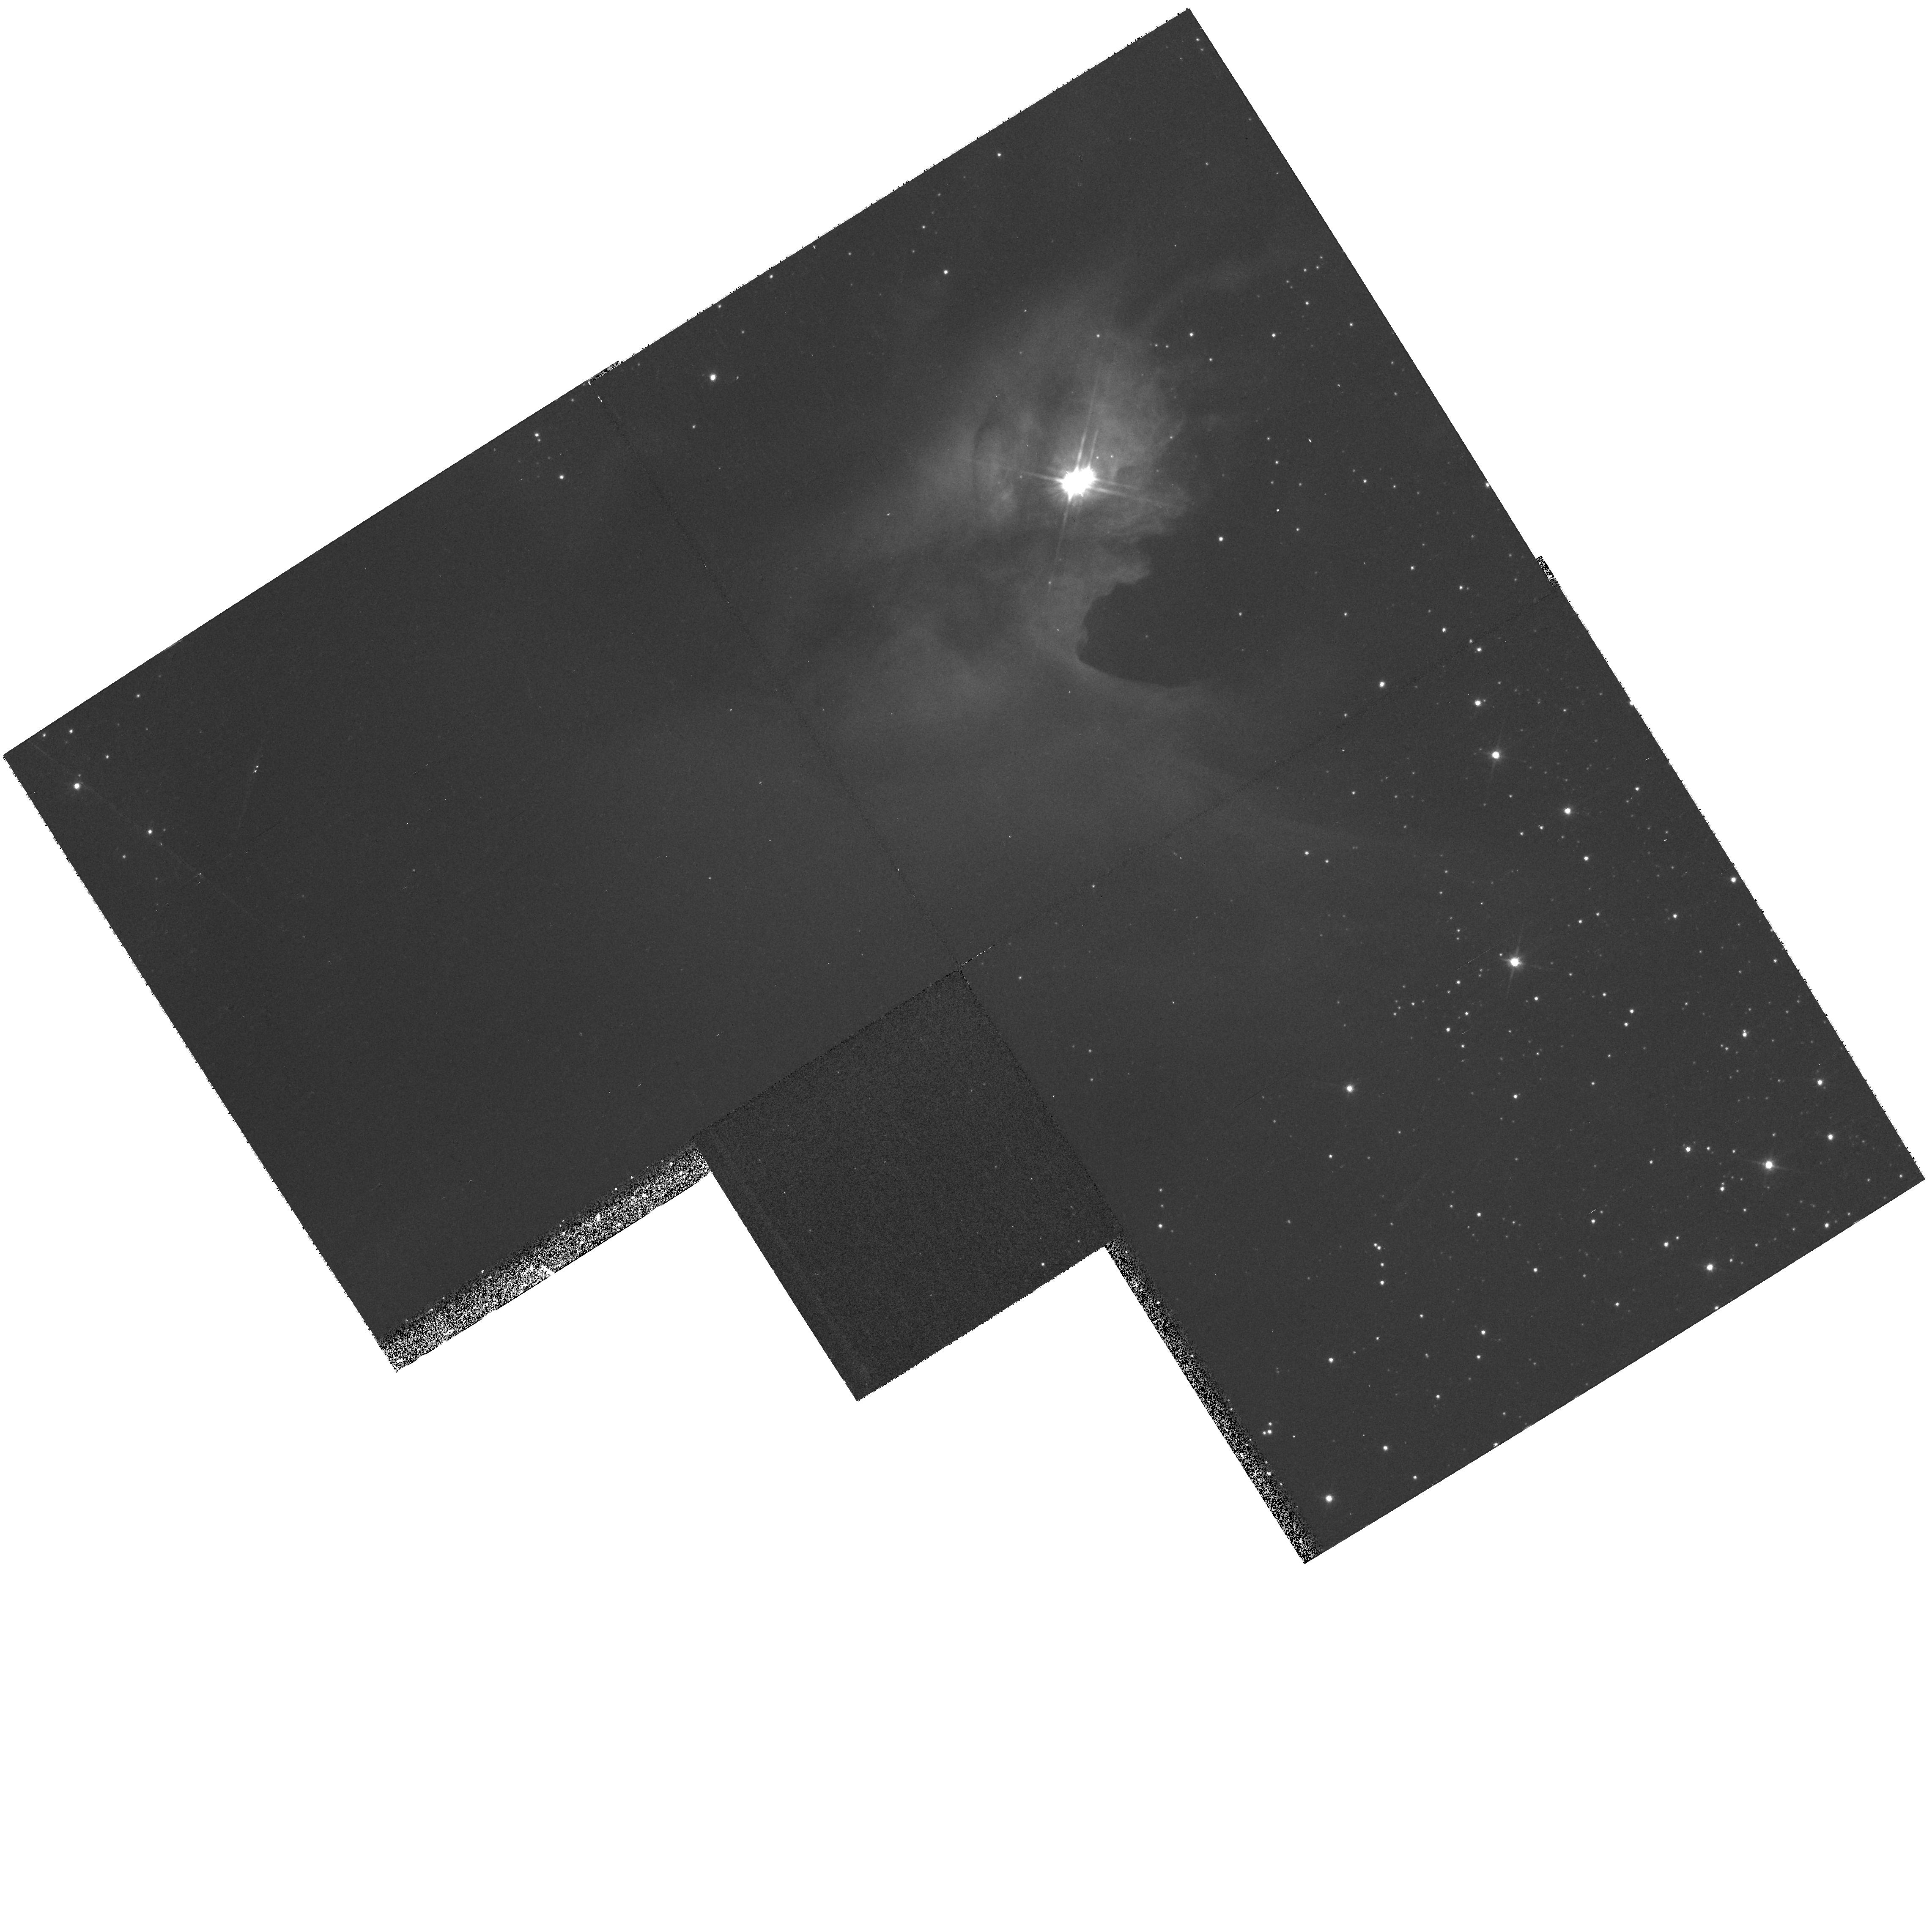
Target: IRAS19180+1116
Instrument: WFPC2/PC
Filter: F814W
Exposure: 17 min
Observation ID: hst_9160_27_wfpc2_pc_f814w_u6fc27

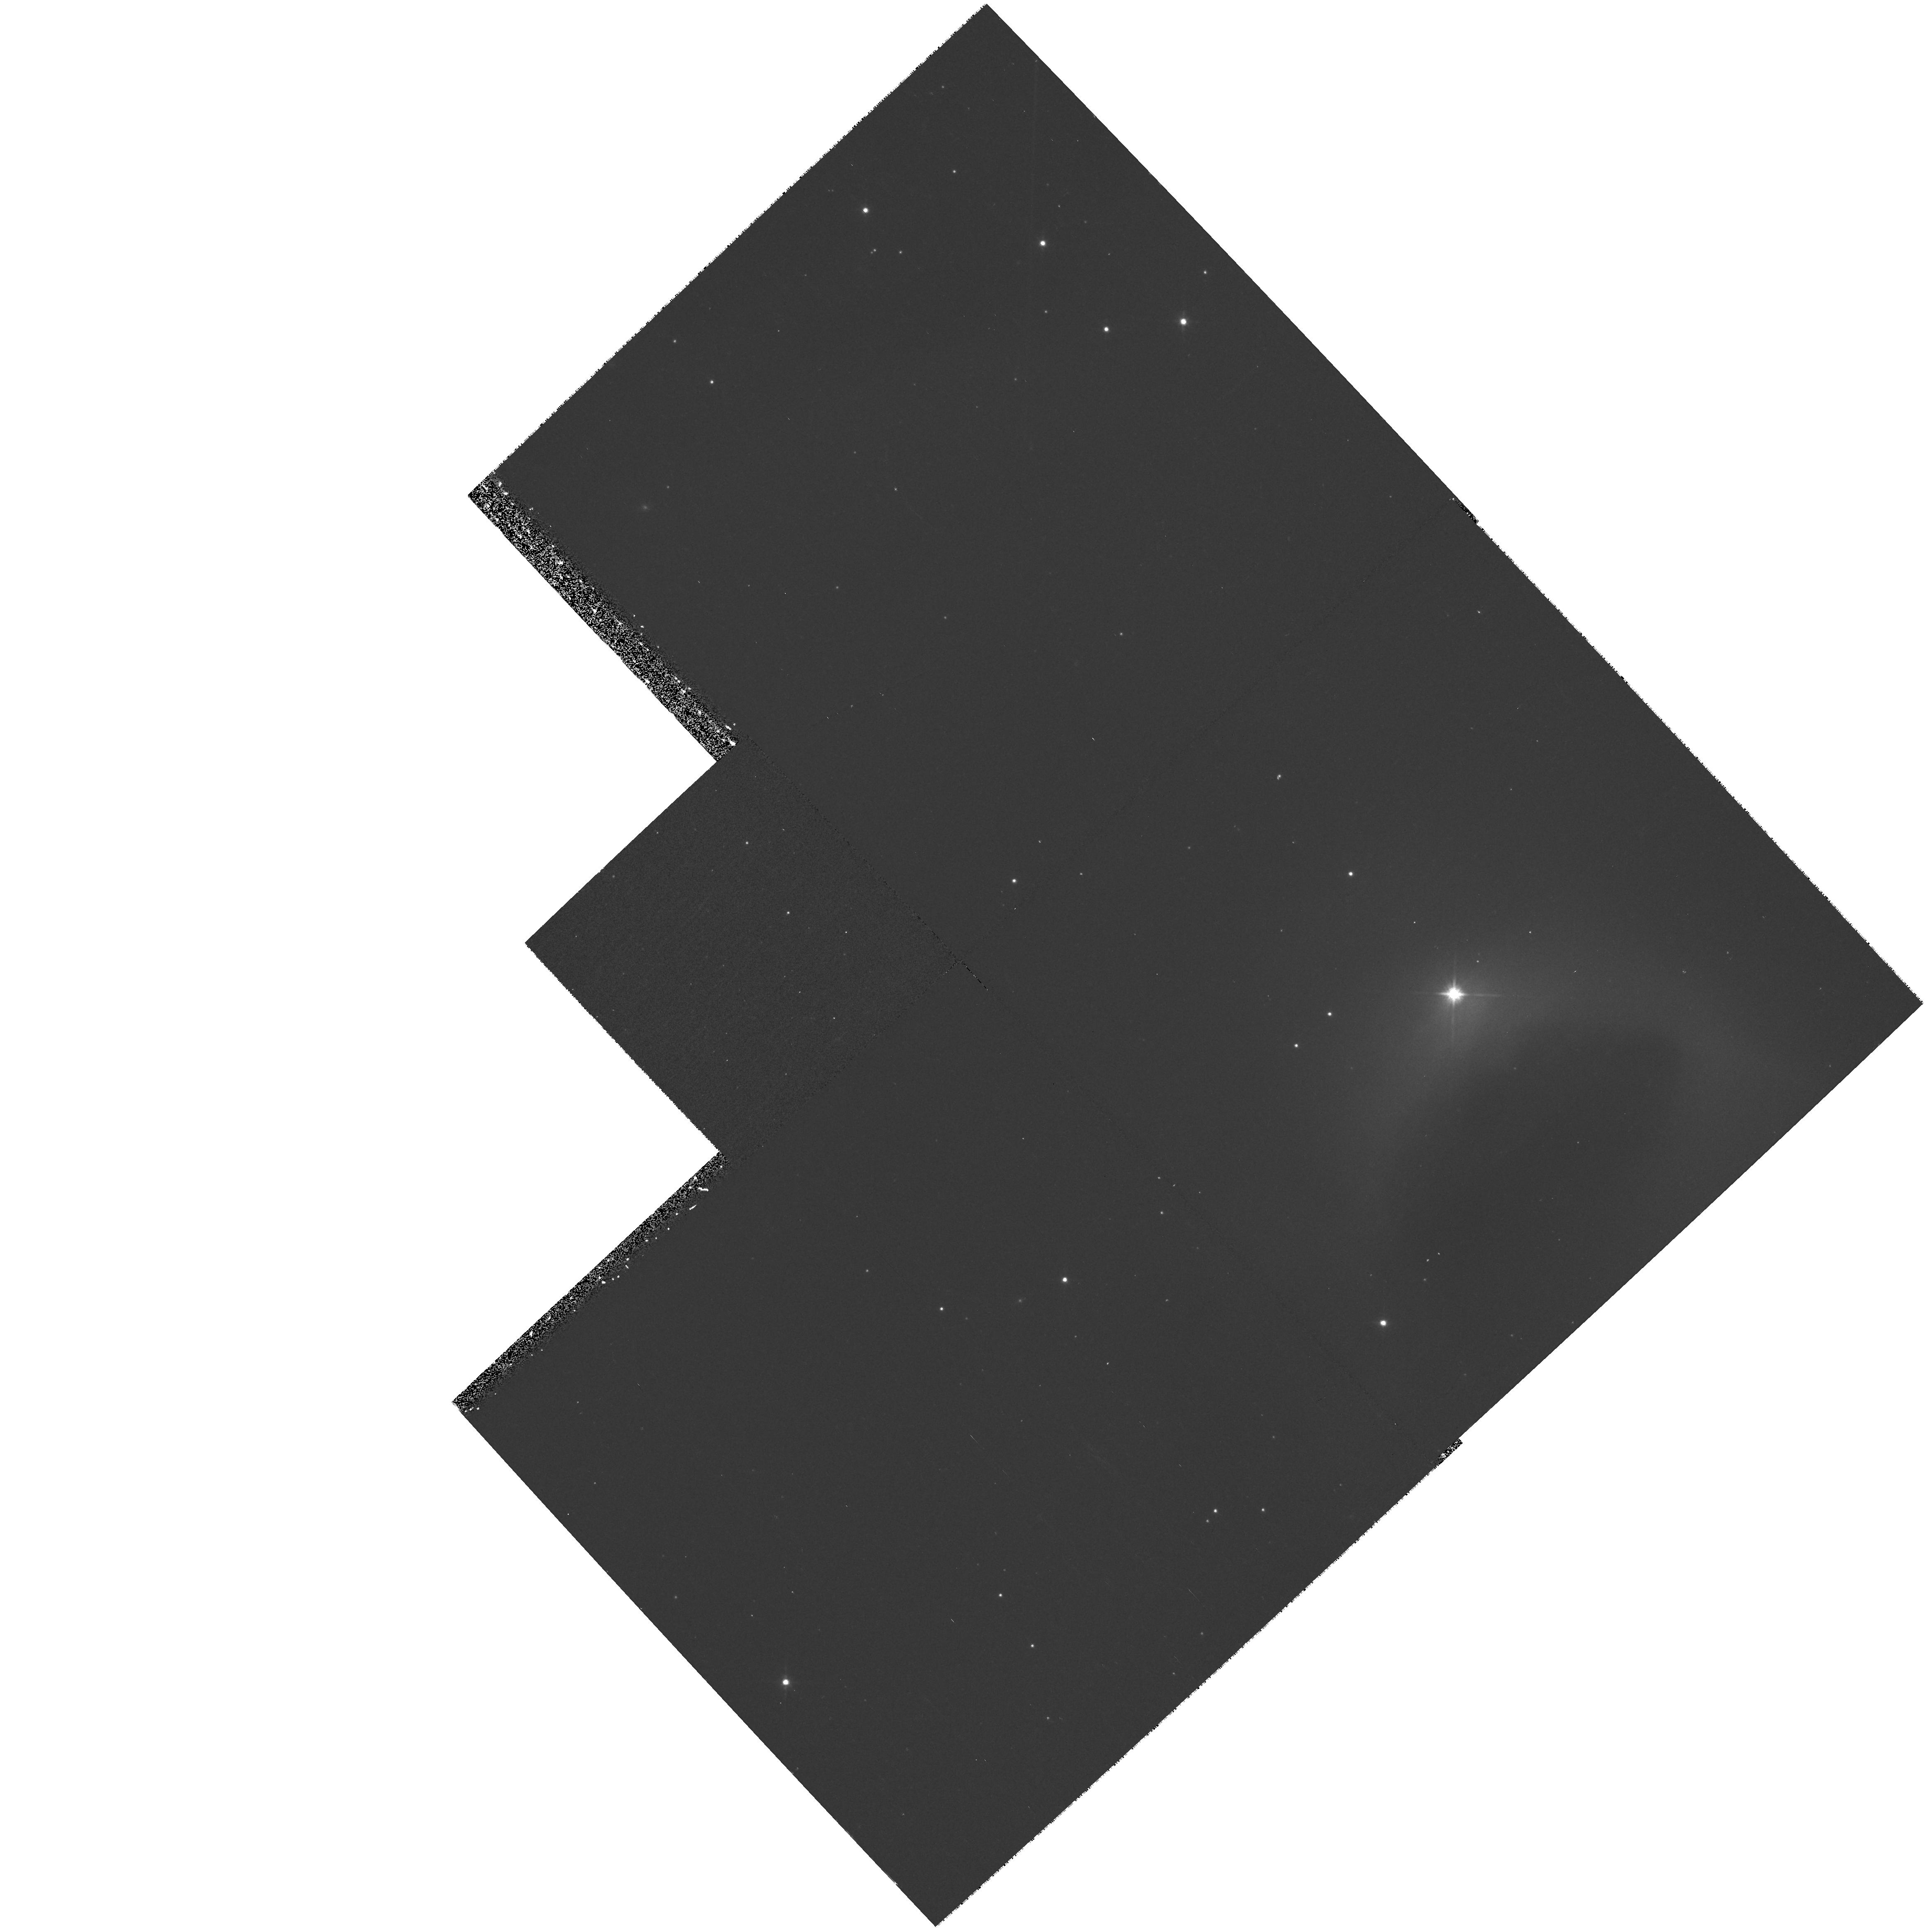
Target: HBC-695
Instrument: WFPC2/PC
Filter: F814W
Exposure: 17 min
Observation ID: hst_9160_31_wfpc2_pc_f814w_u6fc31

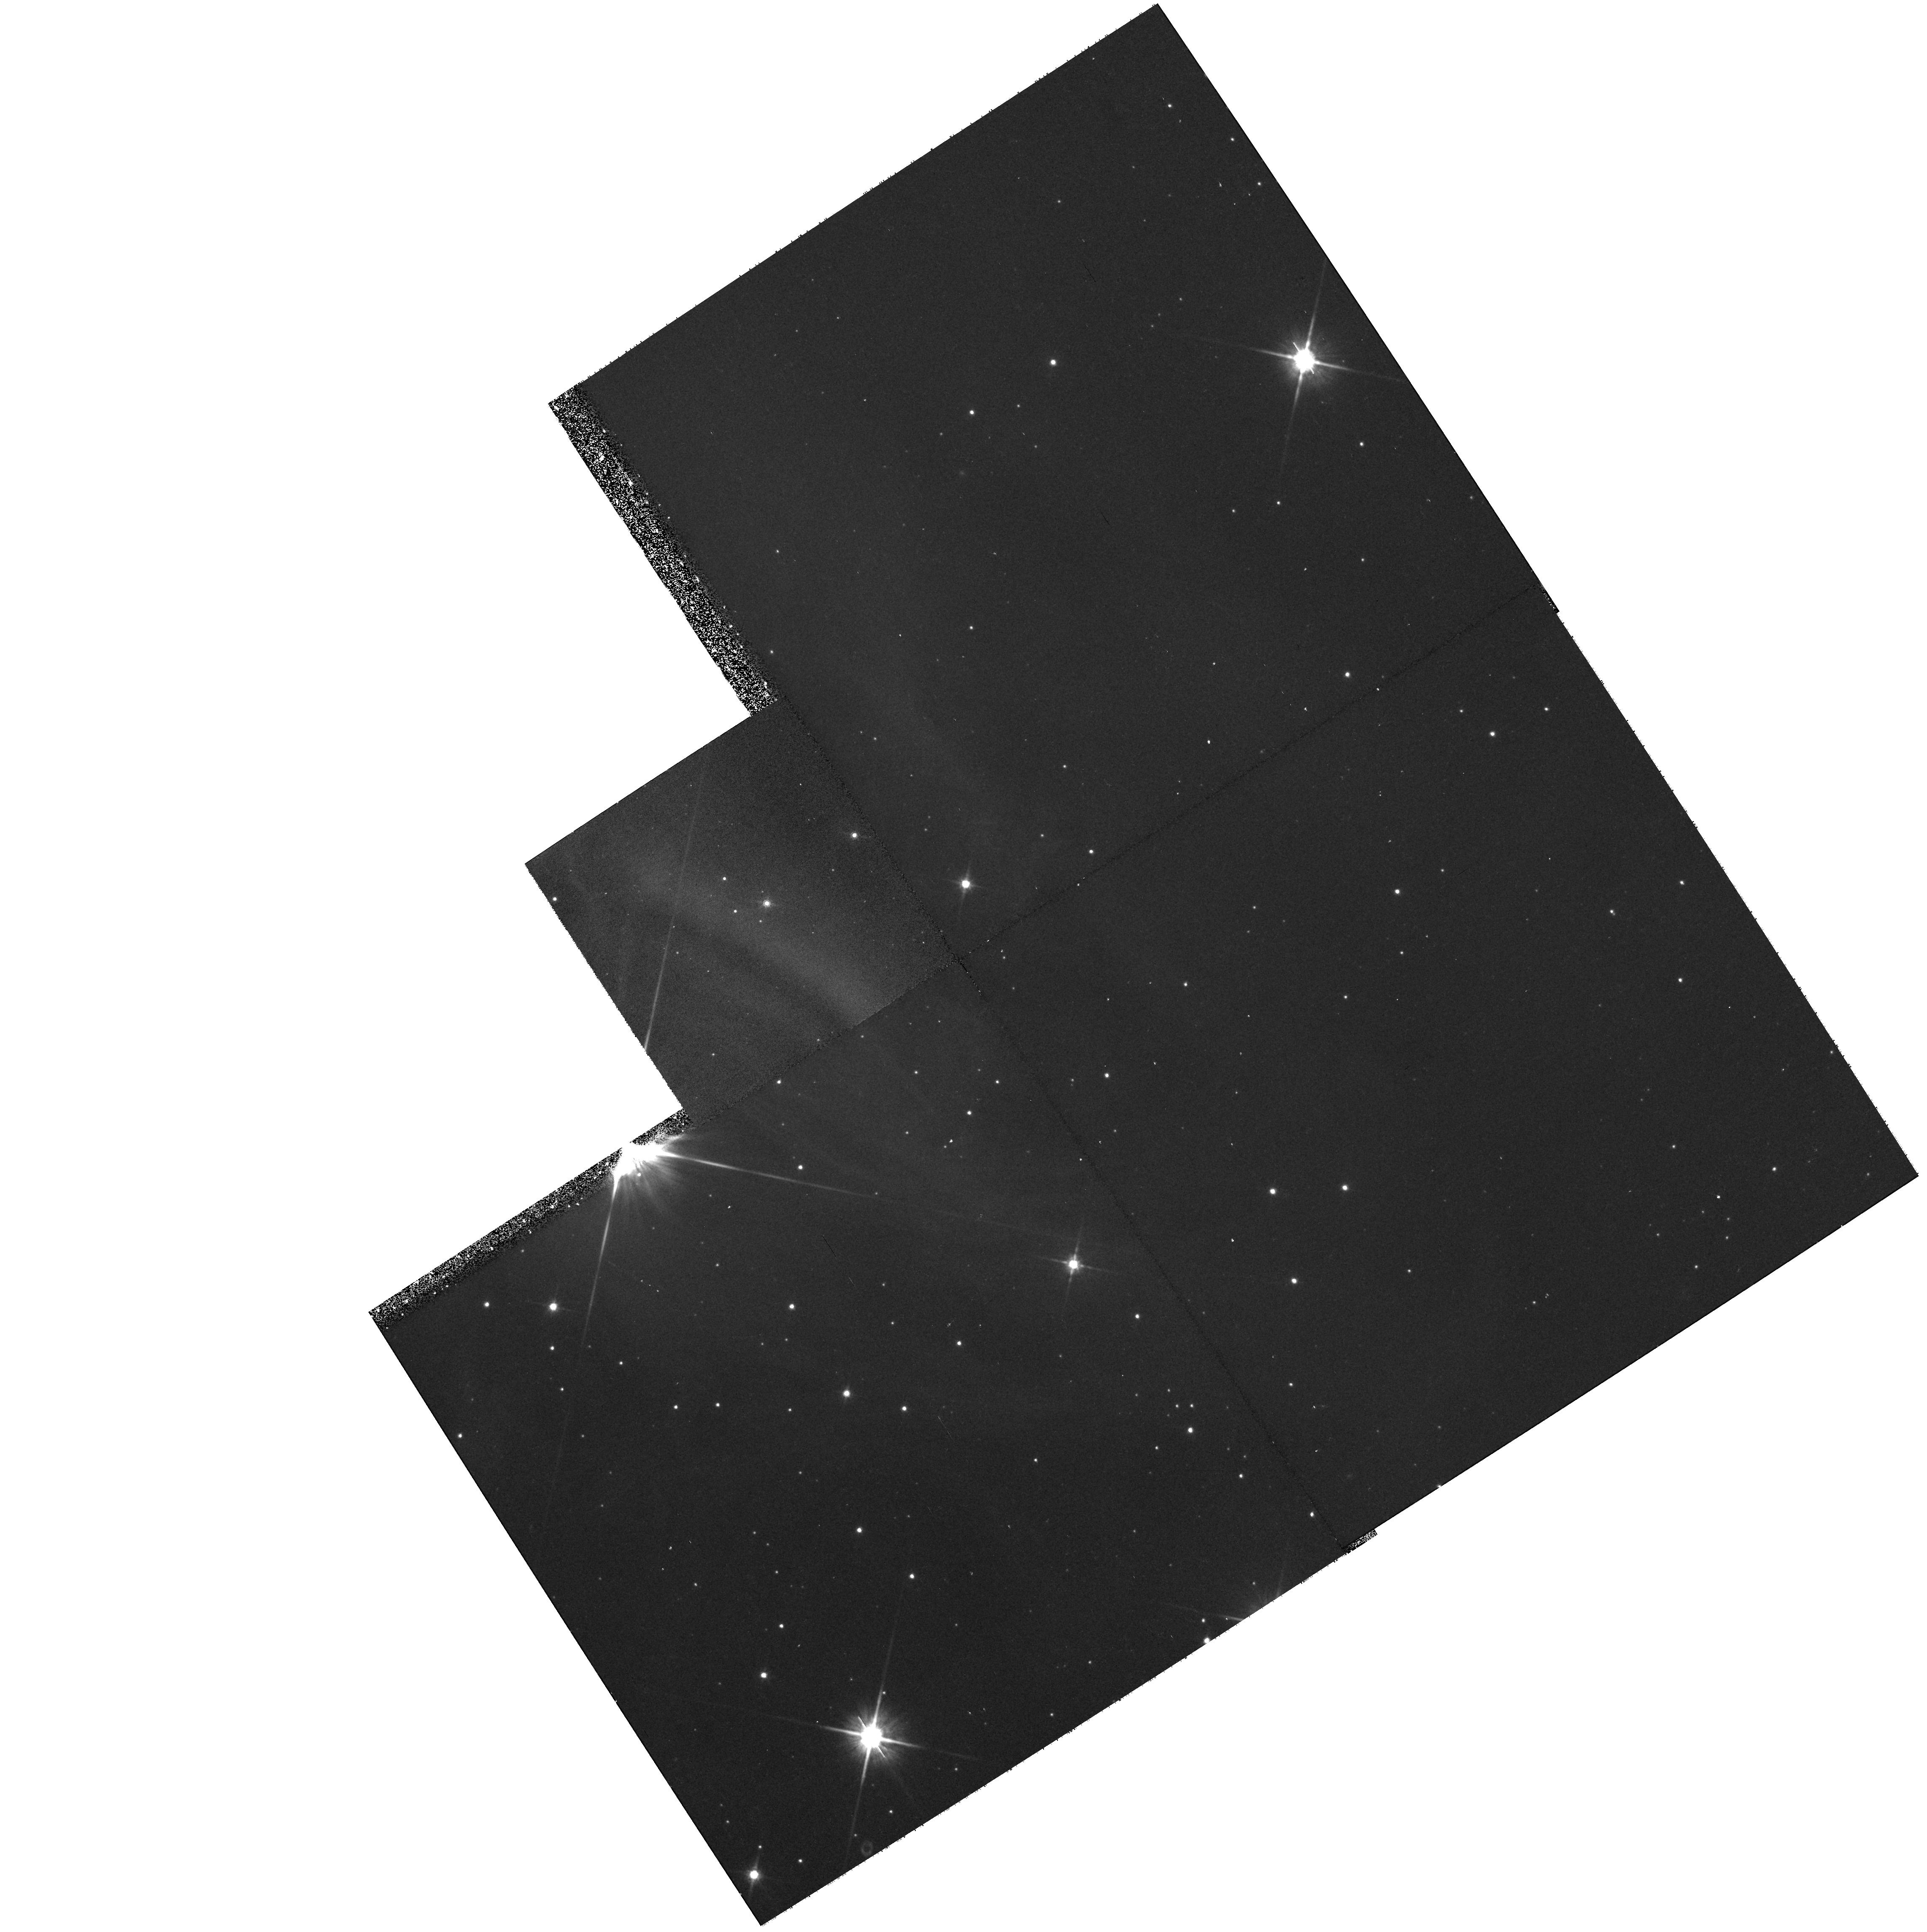
Target: LS-RCRA1
Instrument: WFPC2/PC
Filter: F814W
Exposure: 17 min
Observation ID: hst_9160_16_wfpc2_pc_f814w_u6fc16

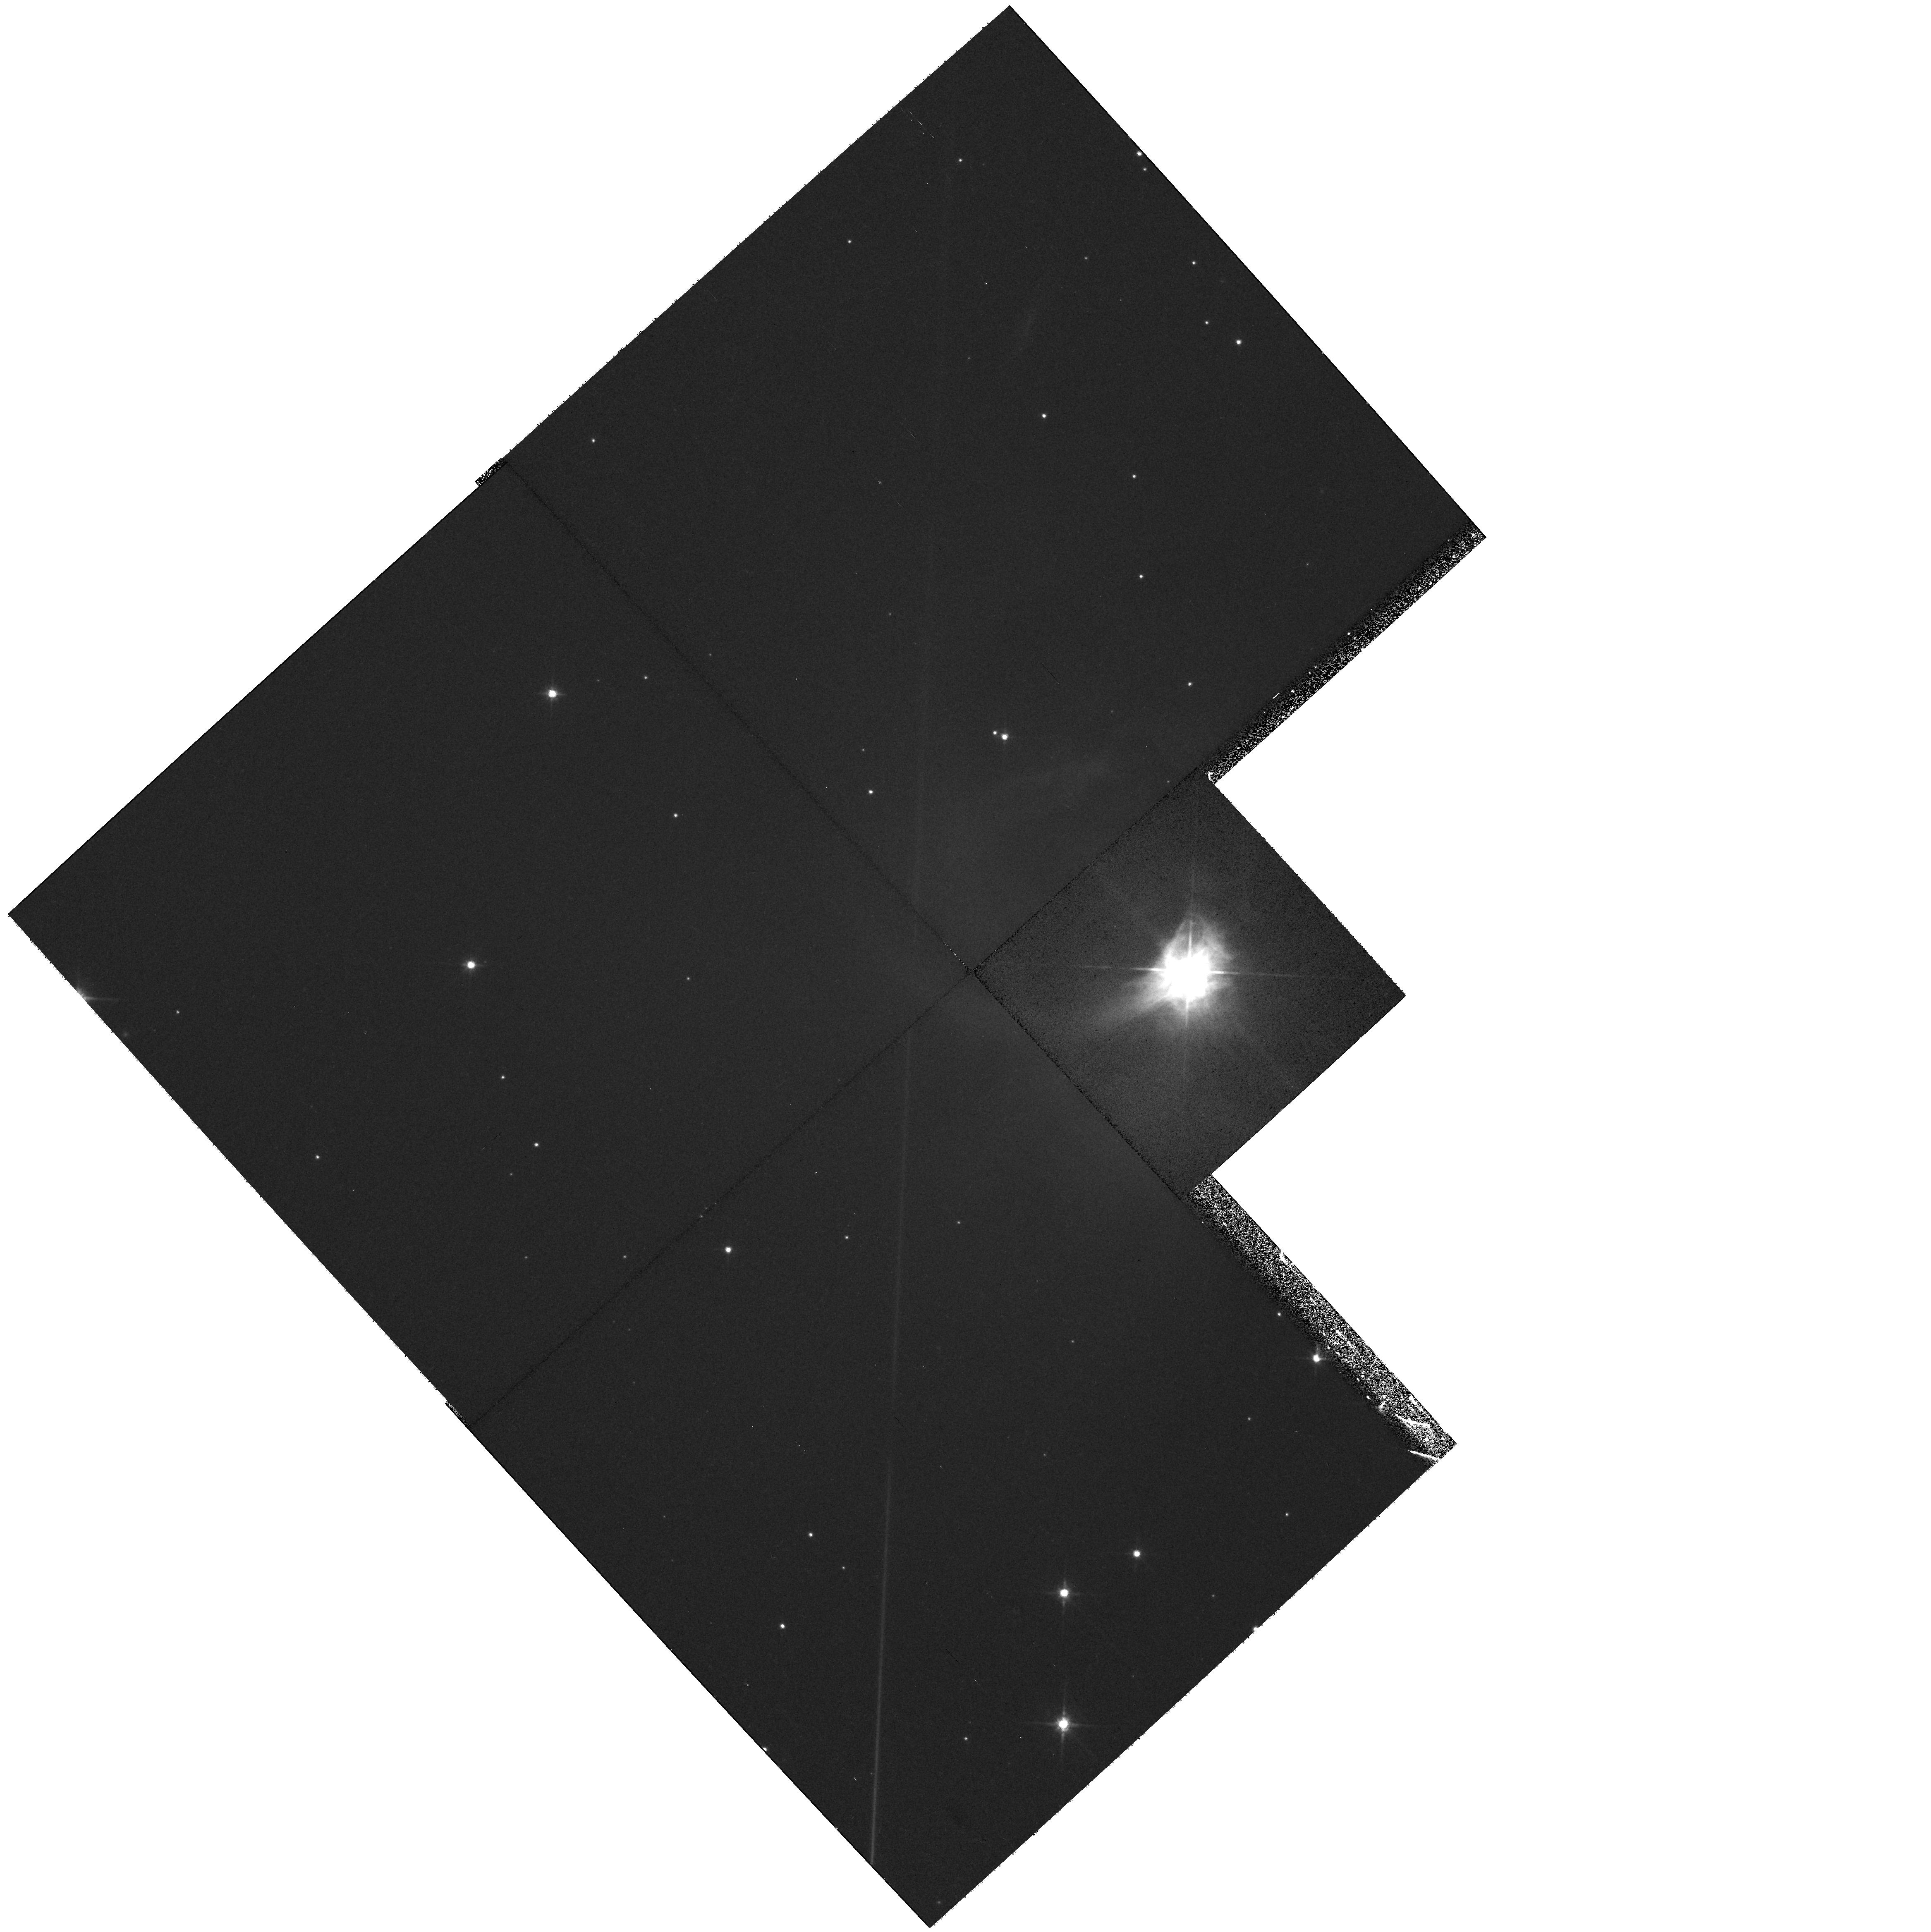
Target: HBC-421
Instrument: WFPC2/PC
Filter: F814W
Exposure: 15 min
Observation ID: hst_9160_01_wfpc2_pc_f814w_u6fc01

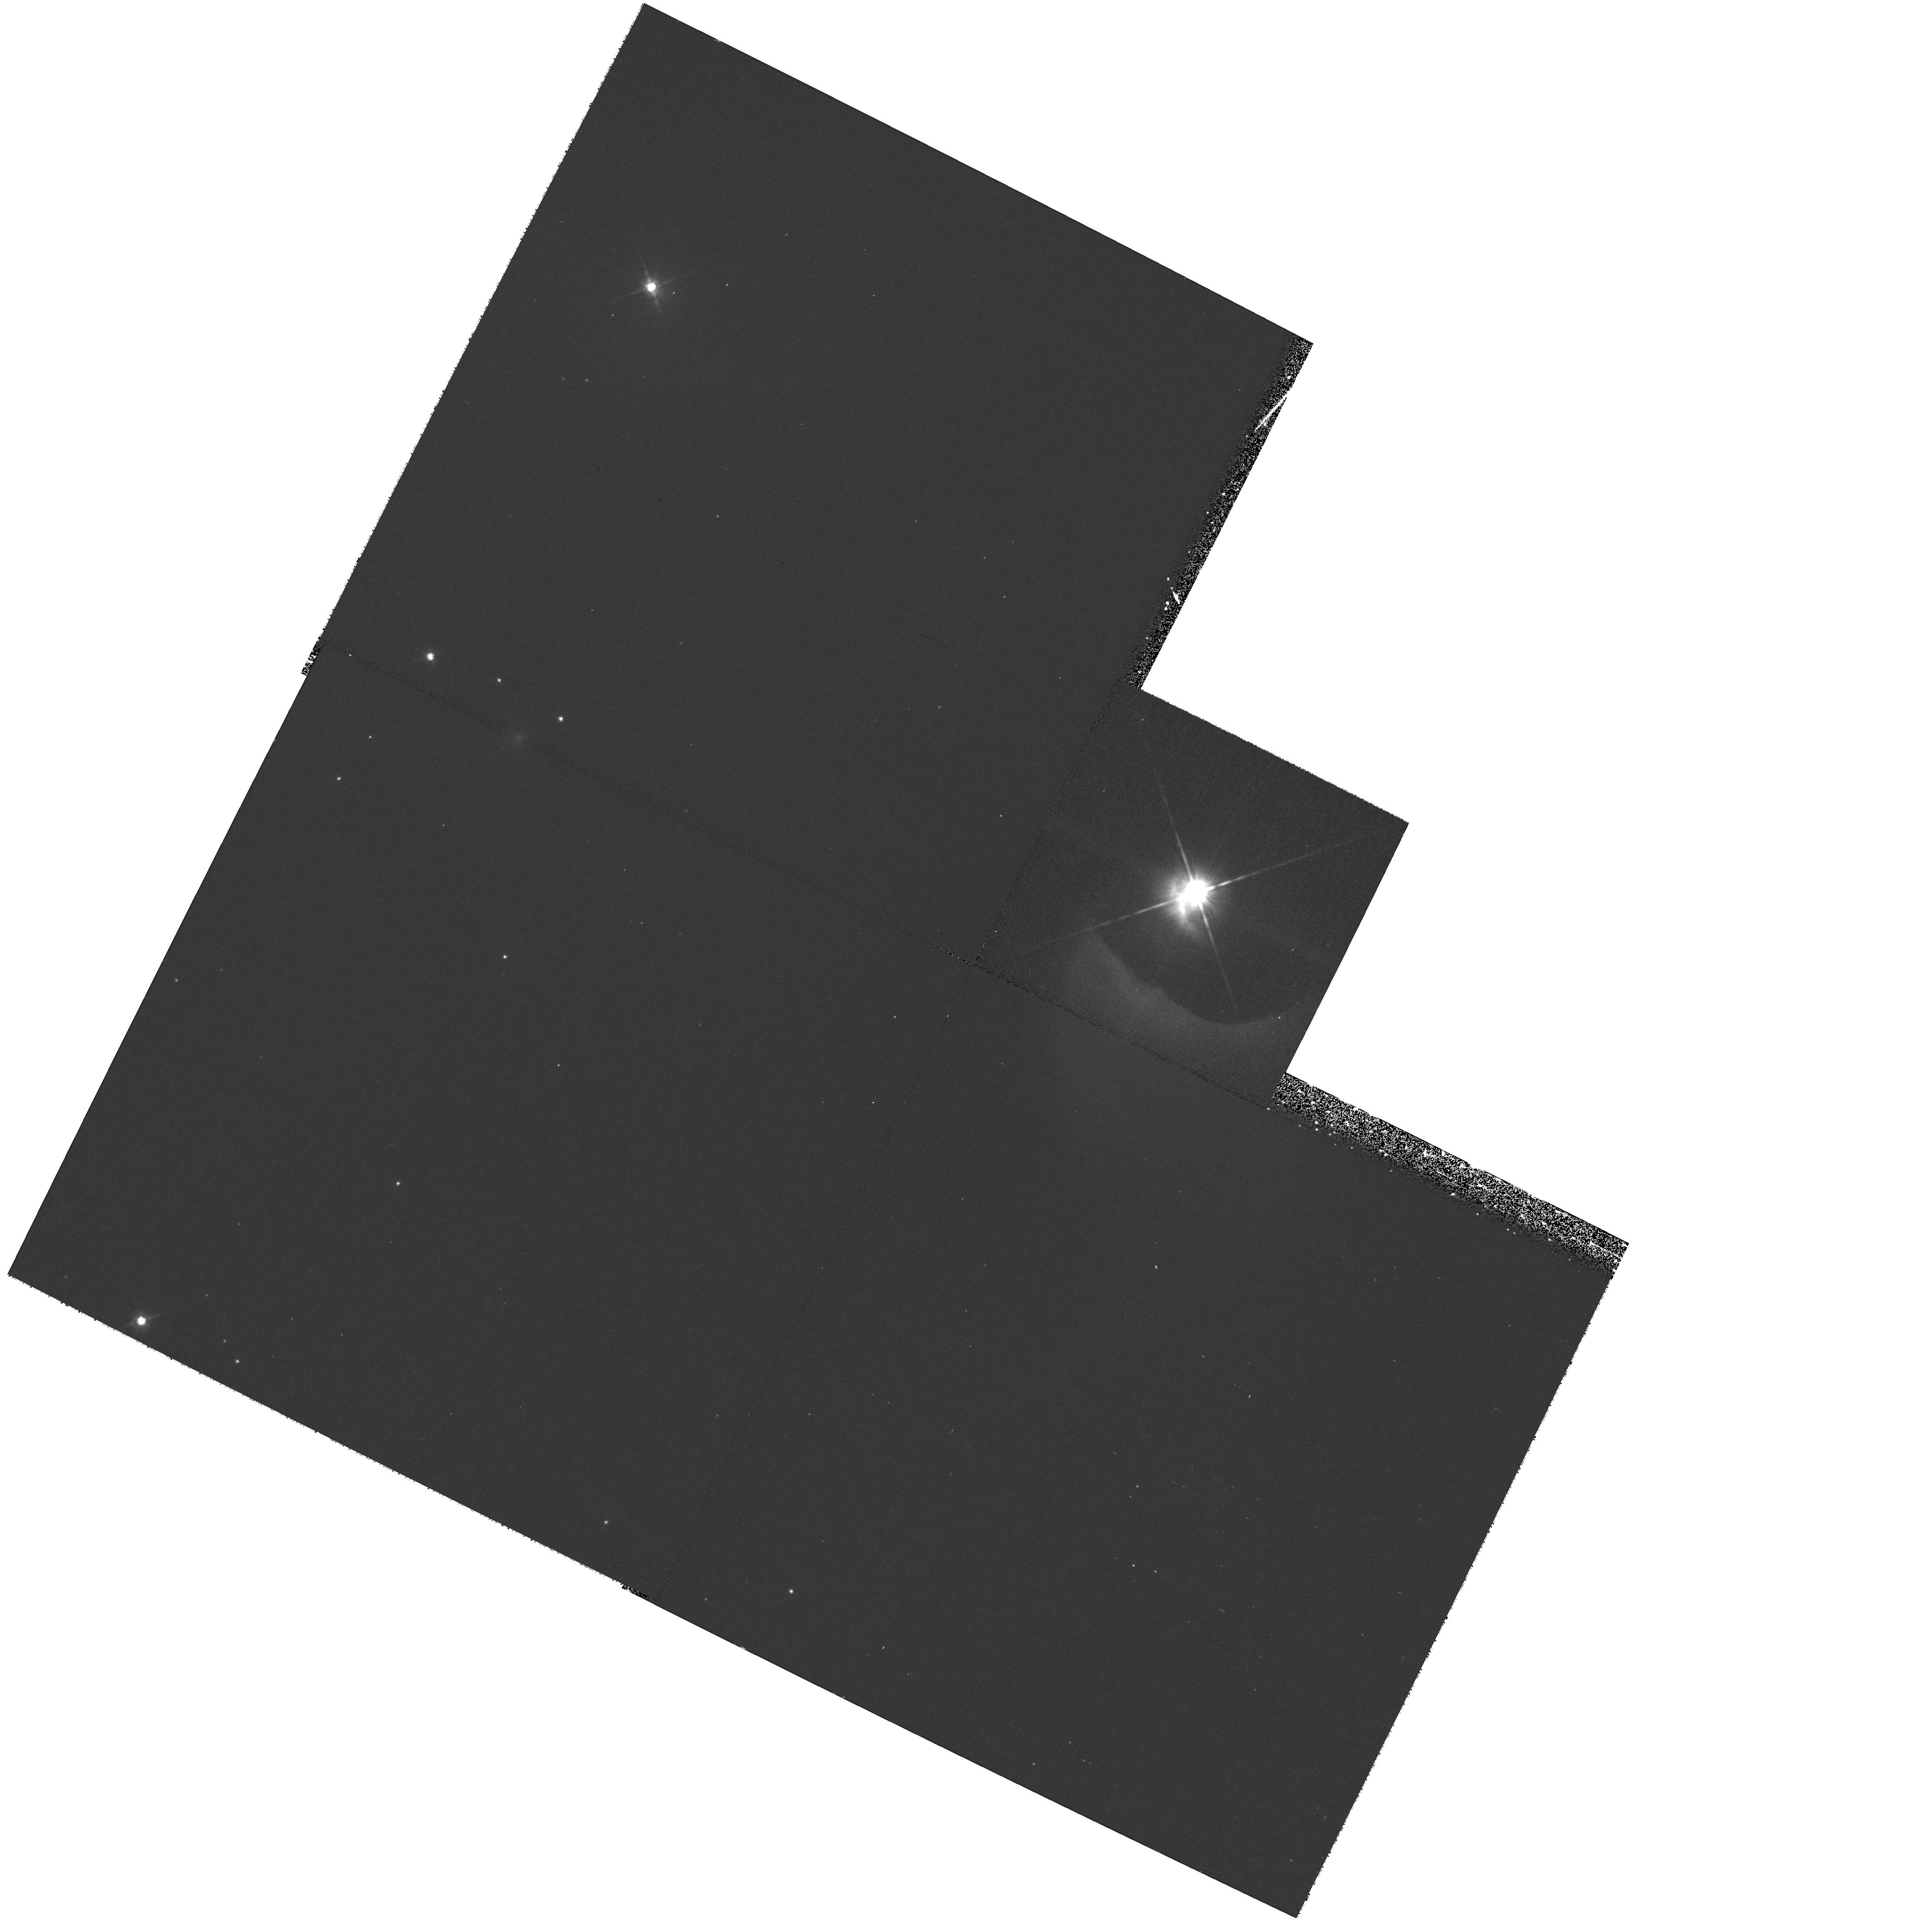
Target: V347-AUR
Instrument: WFPC2/PC
Filter: F814W
Exposure: 17 min
Observation ID: hst_9160_37_wfpc2_pc_f814w_u6fc37

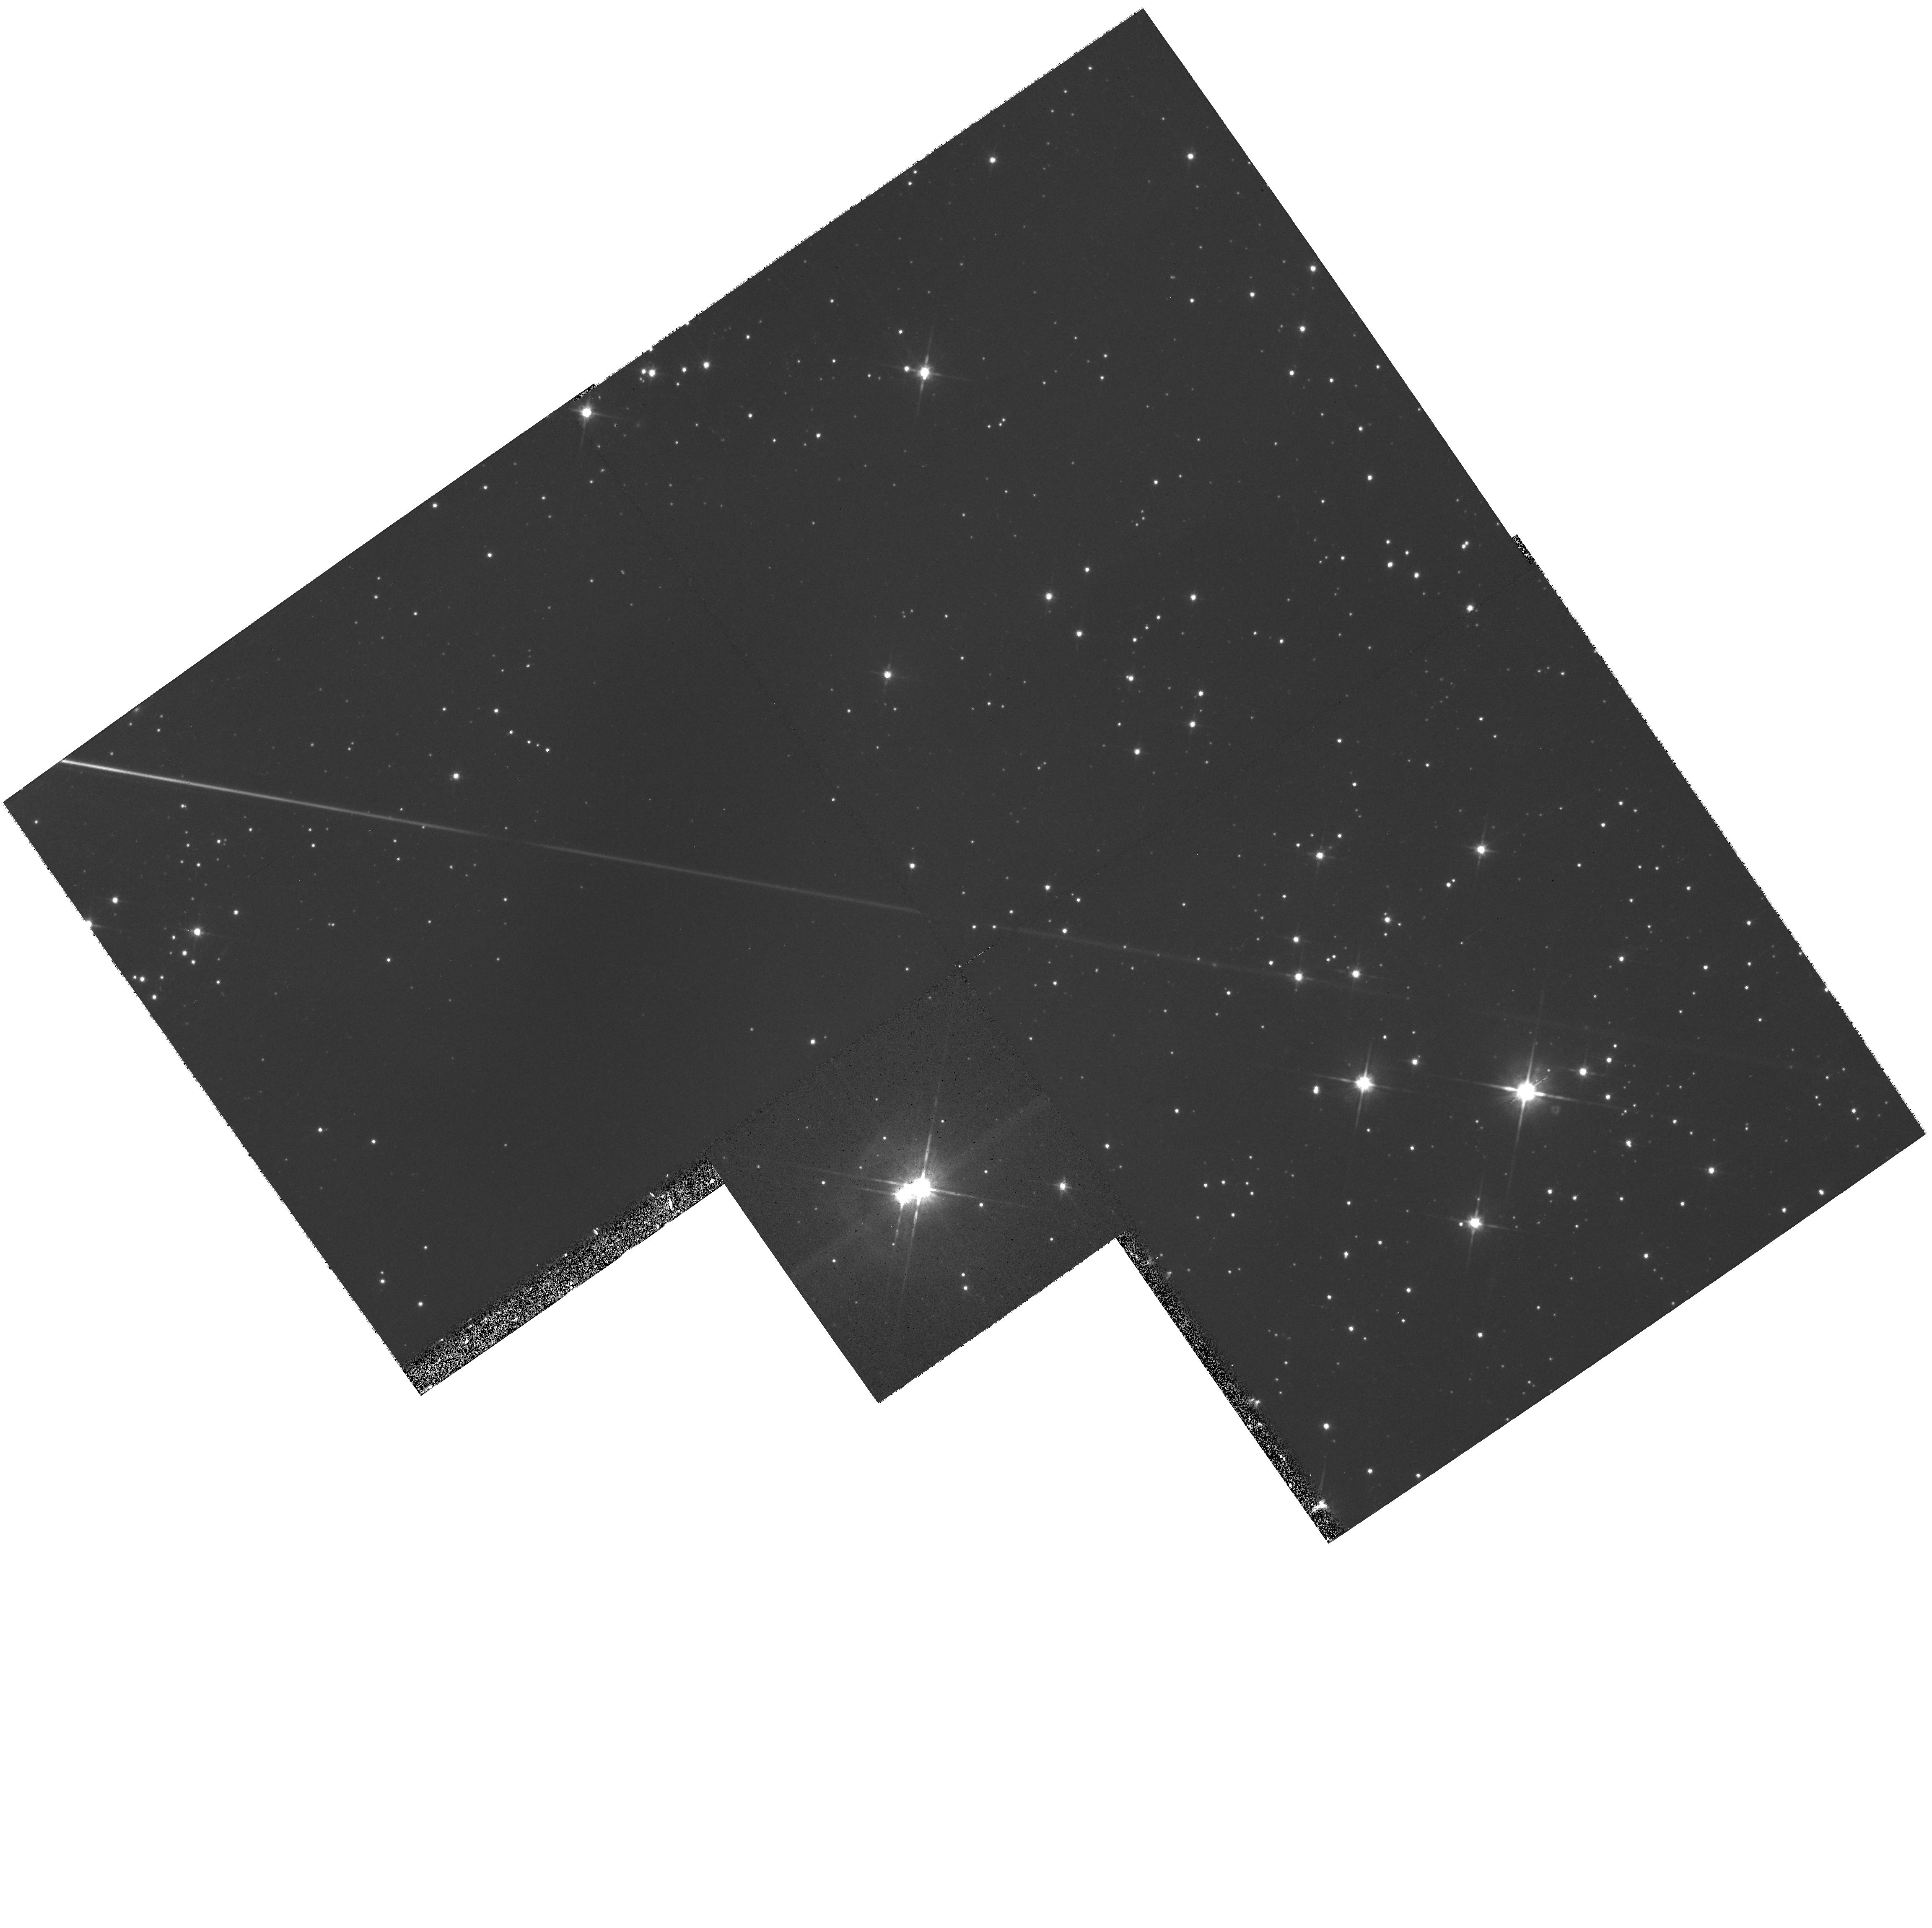
Target: HER194845
Instrument: WFPC2/PC
Filter: F814W
Exposure: 14 min
Observation ID: hst_9160_29_wfpc2_pc_f814w_u6fc29

Disks and Envelopes of Nearby Nebulous Young Stellar Objects: A Snapshot Survey (PI: Padgett, Deborah)

Recent HST observations have provided the best resolved images of young circumstellar disks yet seen. In several cases, of which HH 30 is the best known example, nebulous young stars are resolved by HST into bipolar reflection nebulae several hundred AU in extent separated by a central dark absorption lane obscuring direct view of the star. Modeling suggests that these systems are edge-on optically thick circumstellar disks which occult the radiation from the star and near- stellar disk environment out to far-IR wavelengths. We propose a snapshot survey of nearby nebulous young stellar objects to study the detailed morphology of the their disks and envelopes and probe the effect of inclination on the infrared spectral energy distribution of disk/envelope systems.